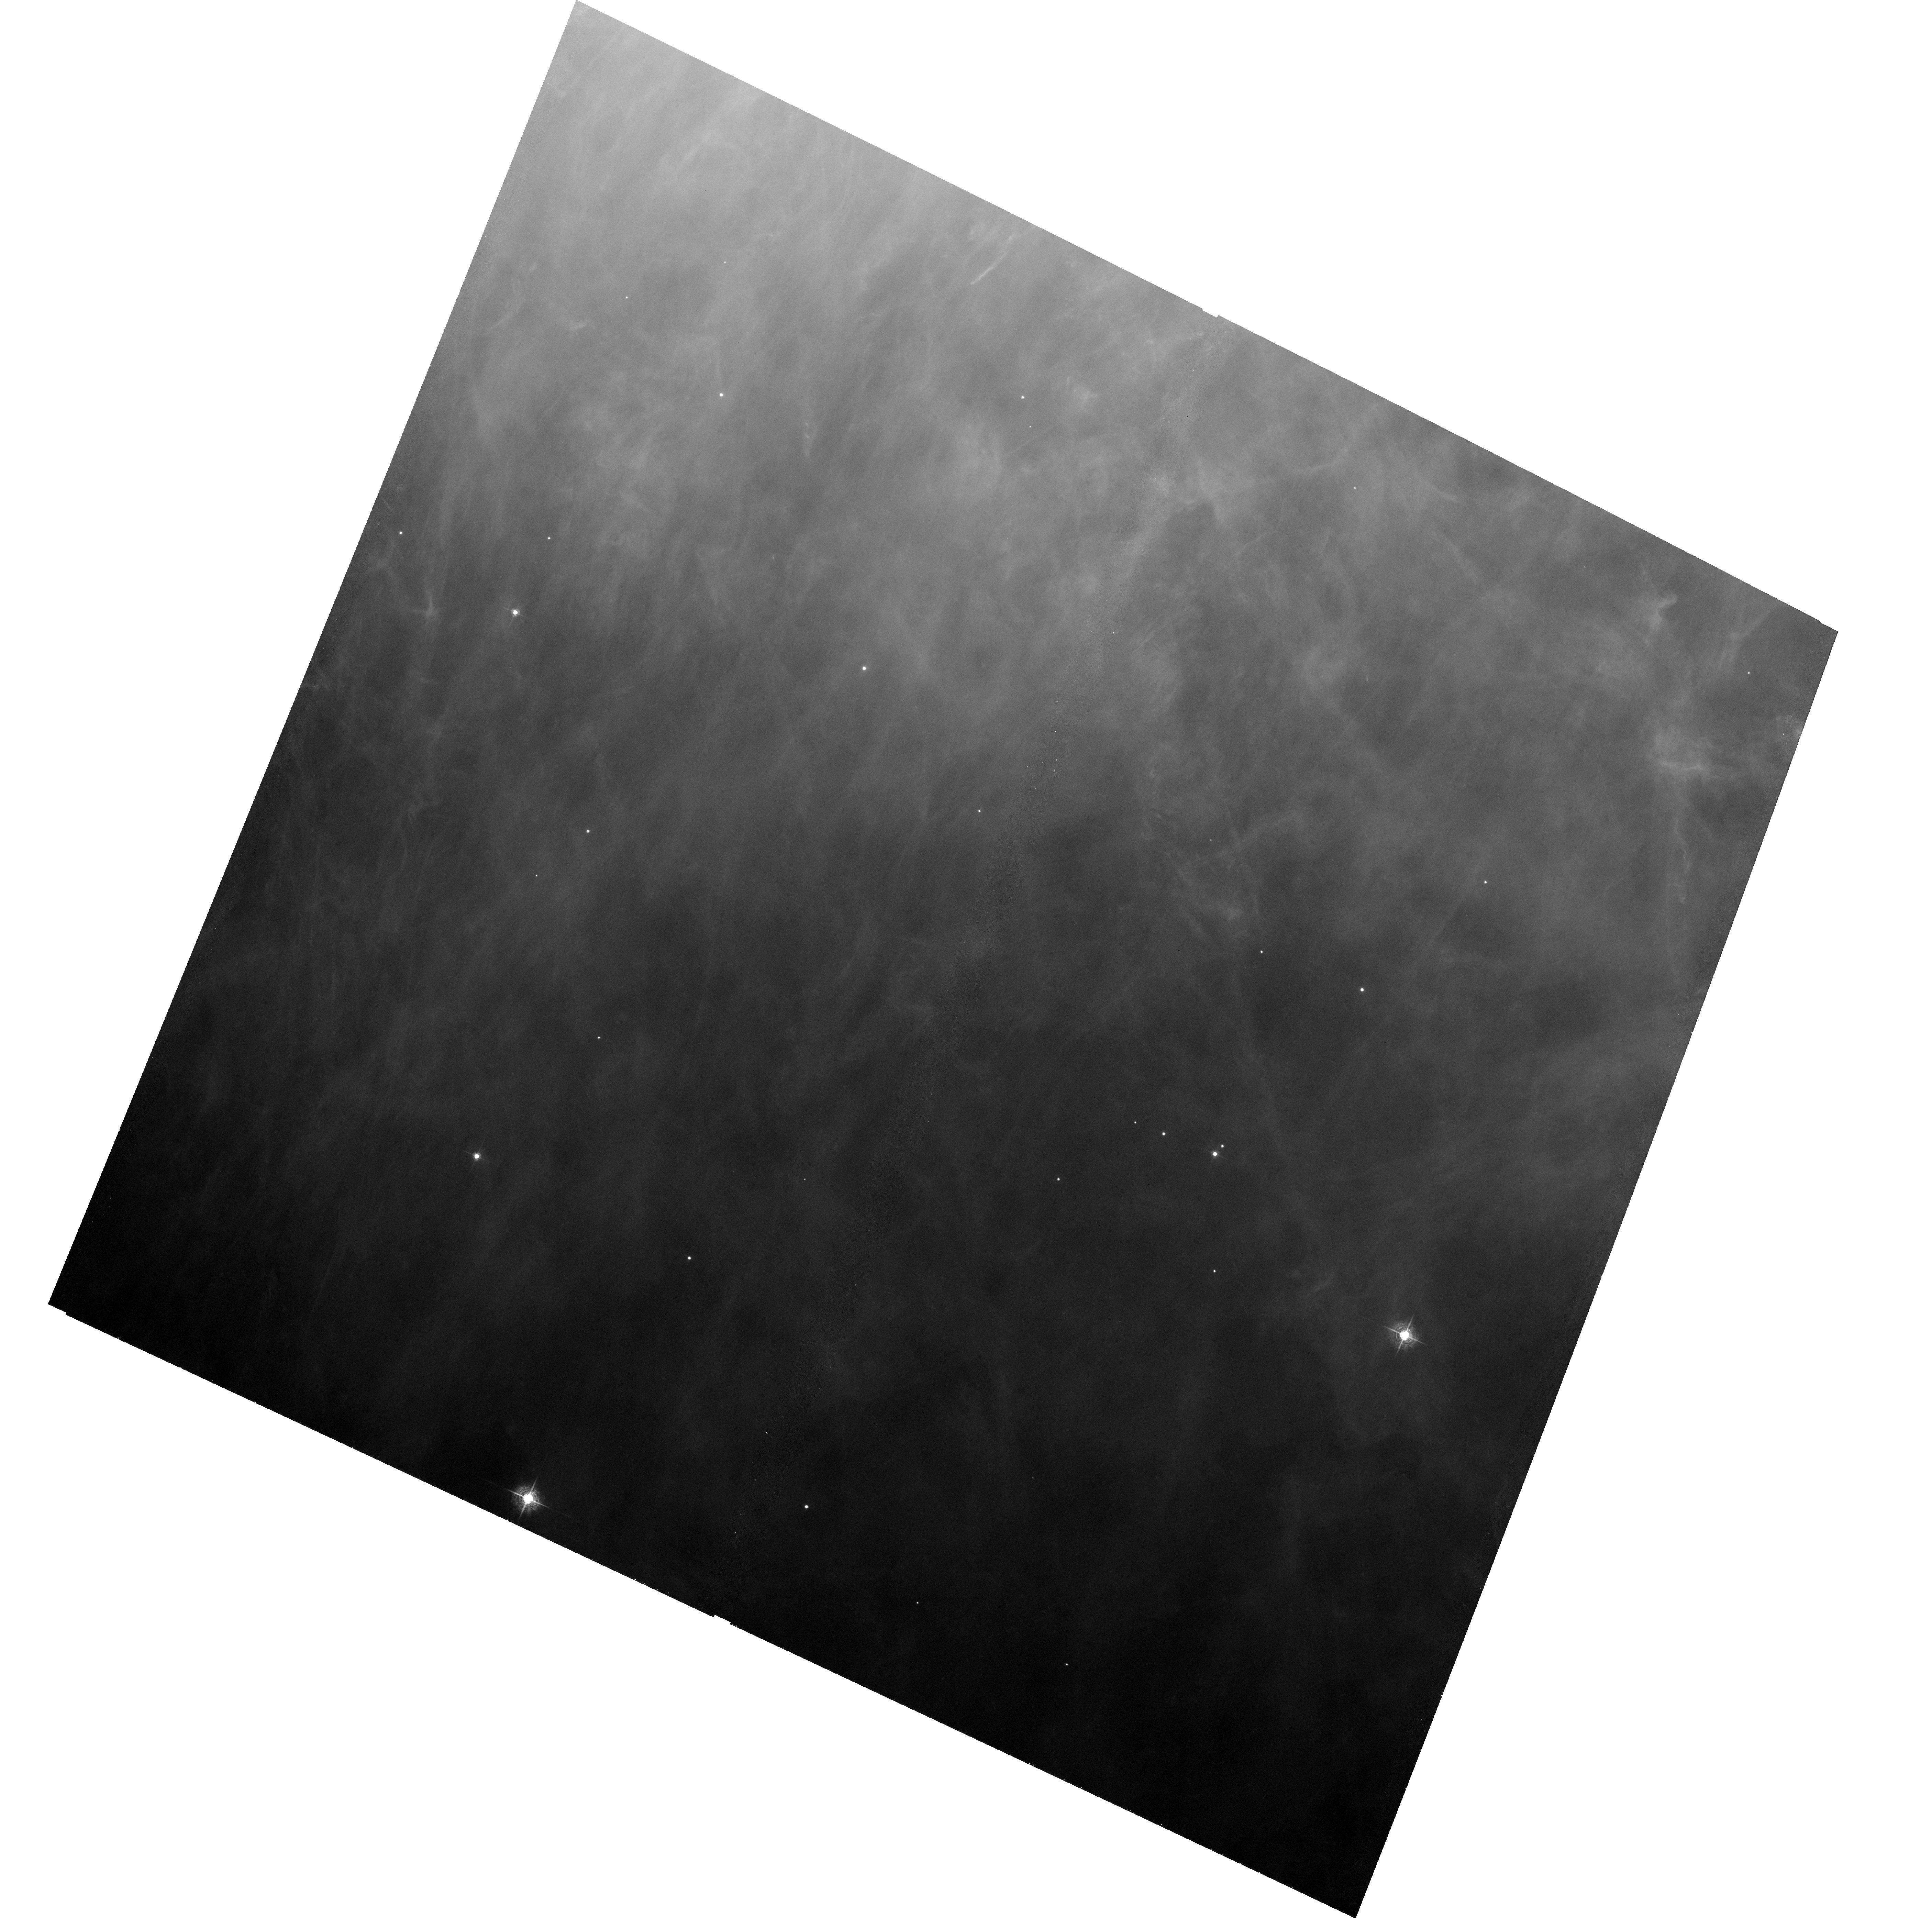
Target: ORION-HH502. Instrument: ACS/WFC. Filter: F502N. Exposure: 33 min. Observation ID: hst_9460_01_acs_wfc_f502n_j8dw01

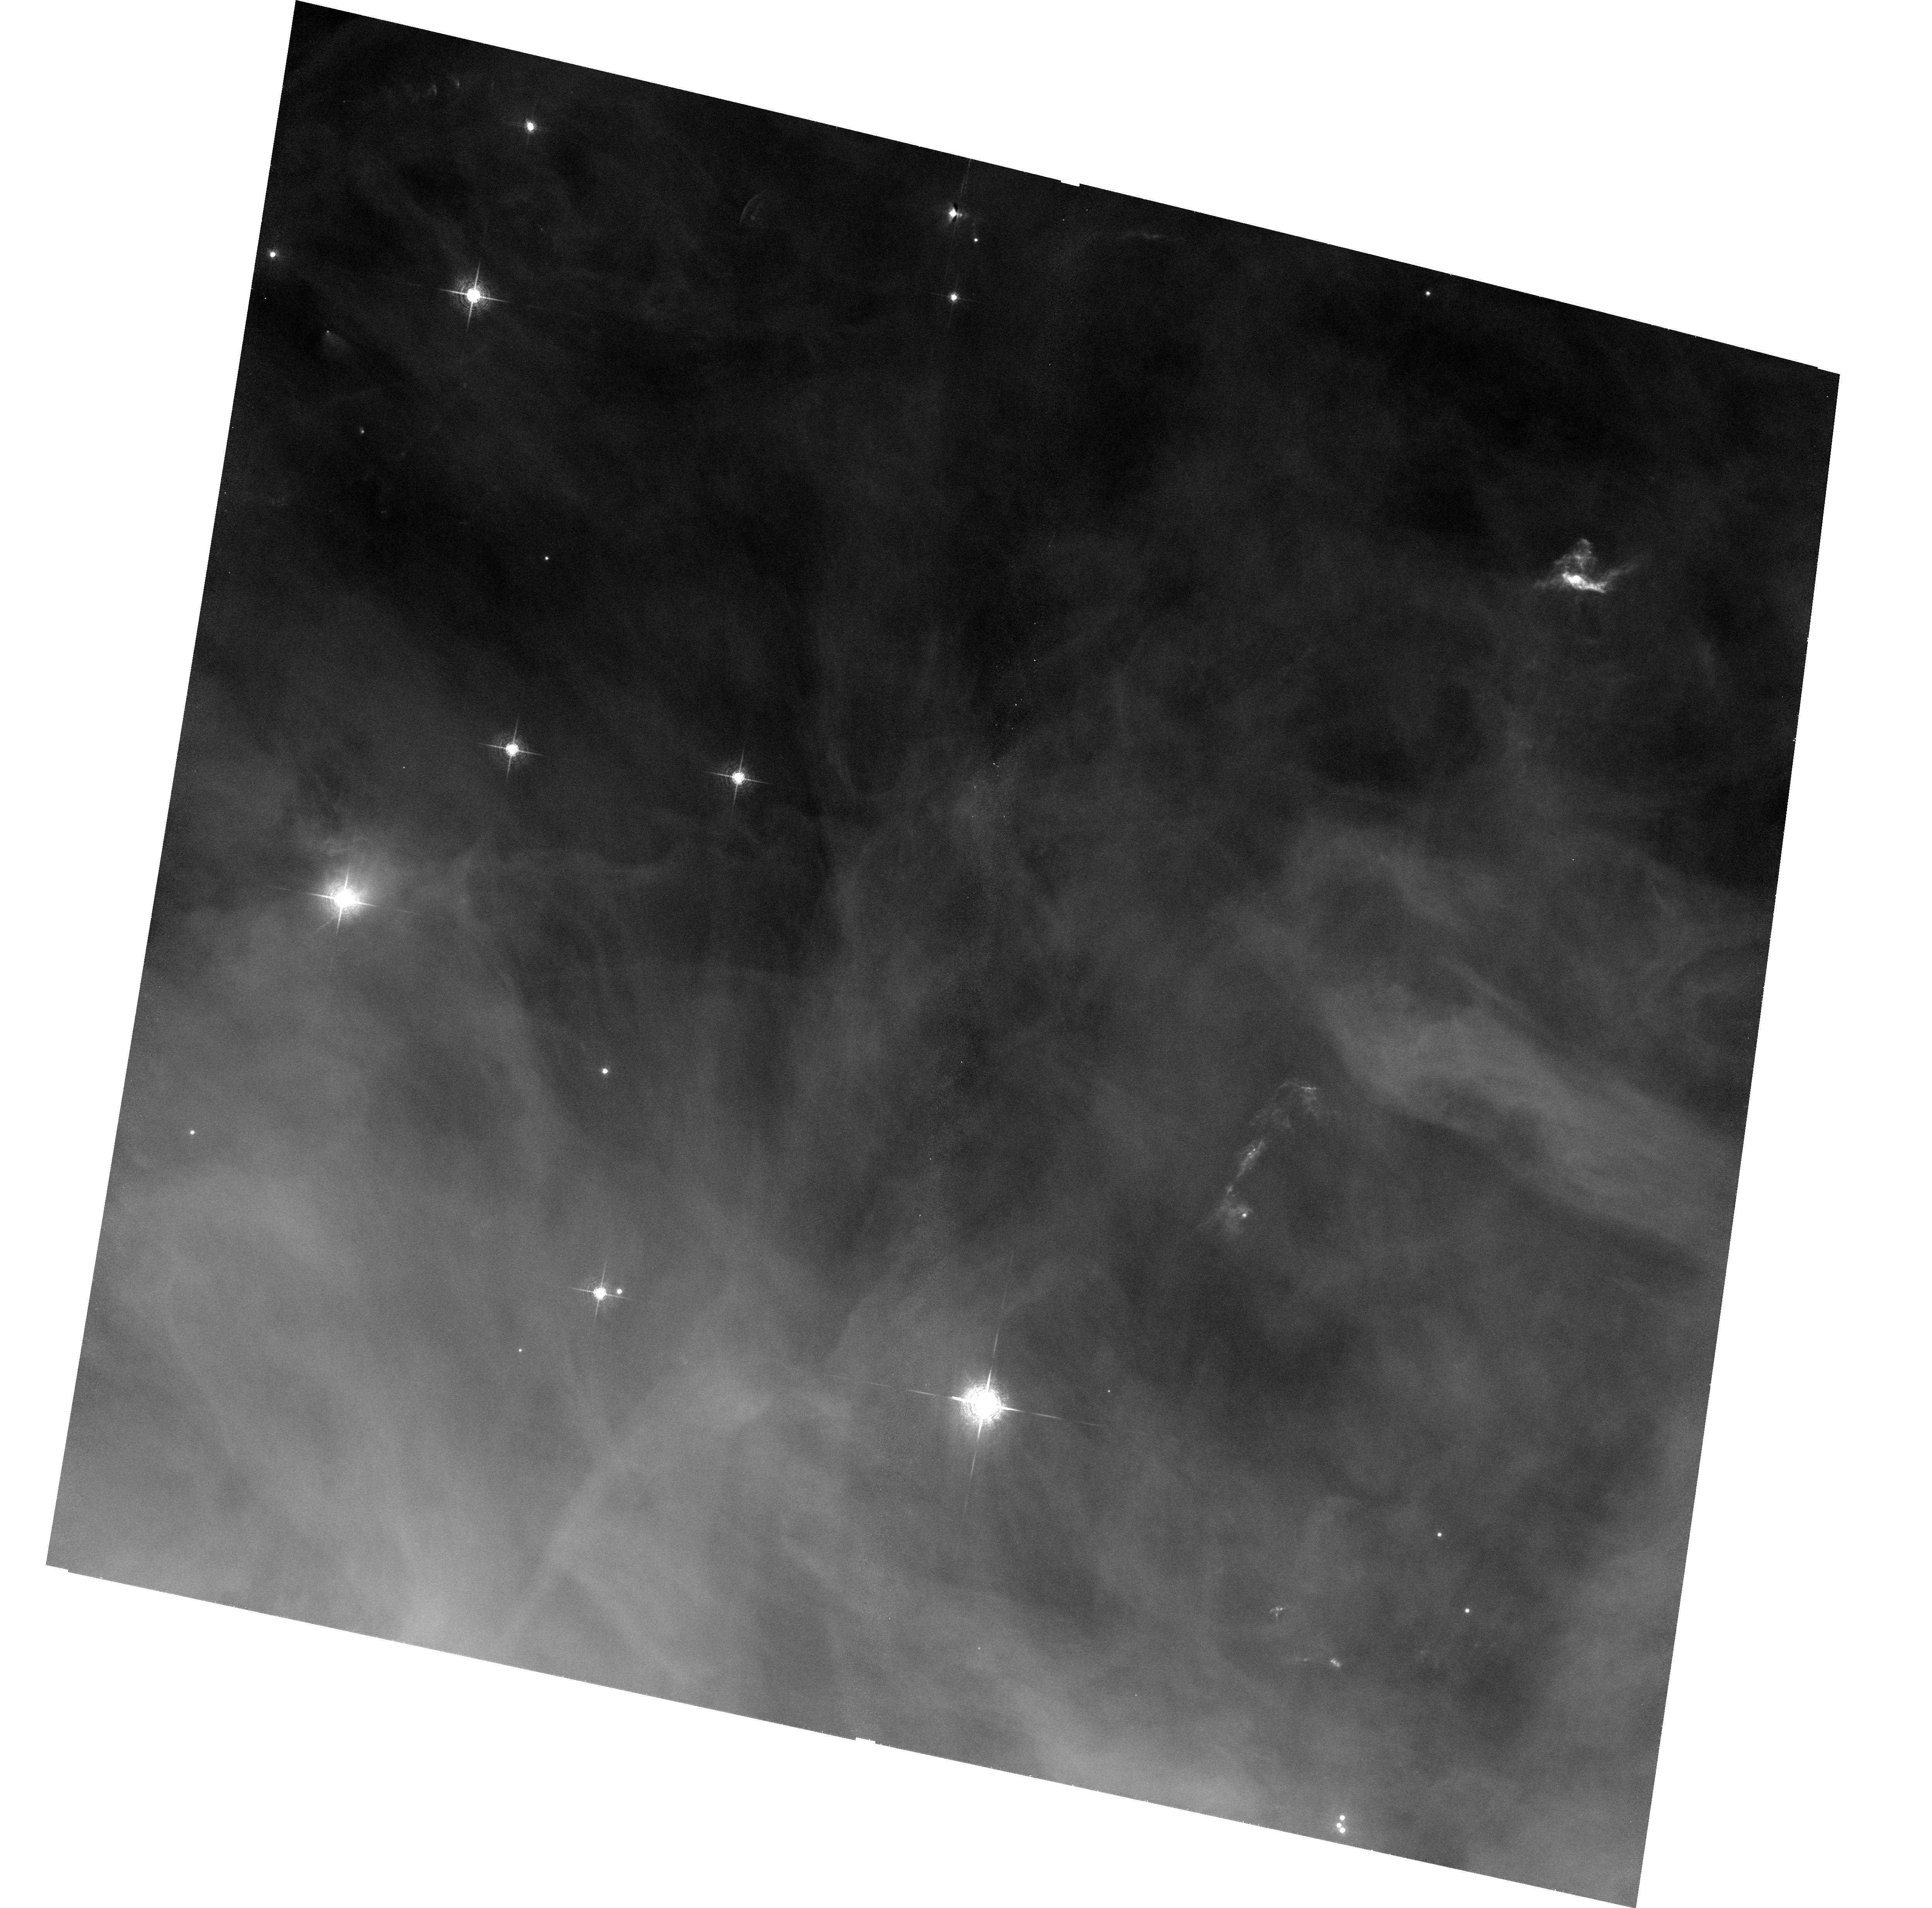
Target: ORION-M42N. Instrument: ACS/WFC. Filter: F658N. Exposure: 33 min. Observation ID: hst_9460_04_acs_wfc_f658n_j8dw04

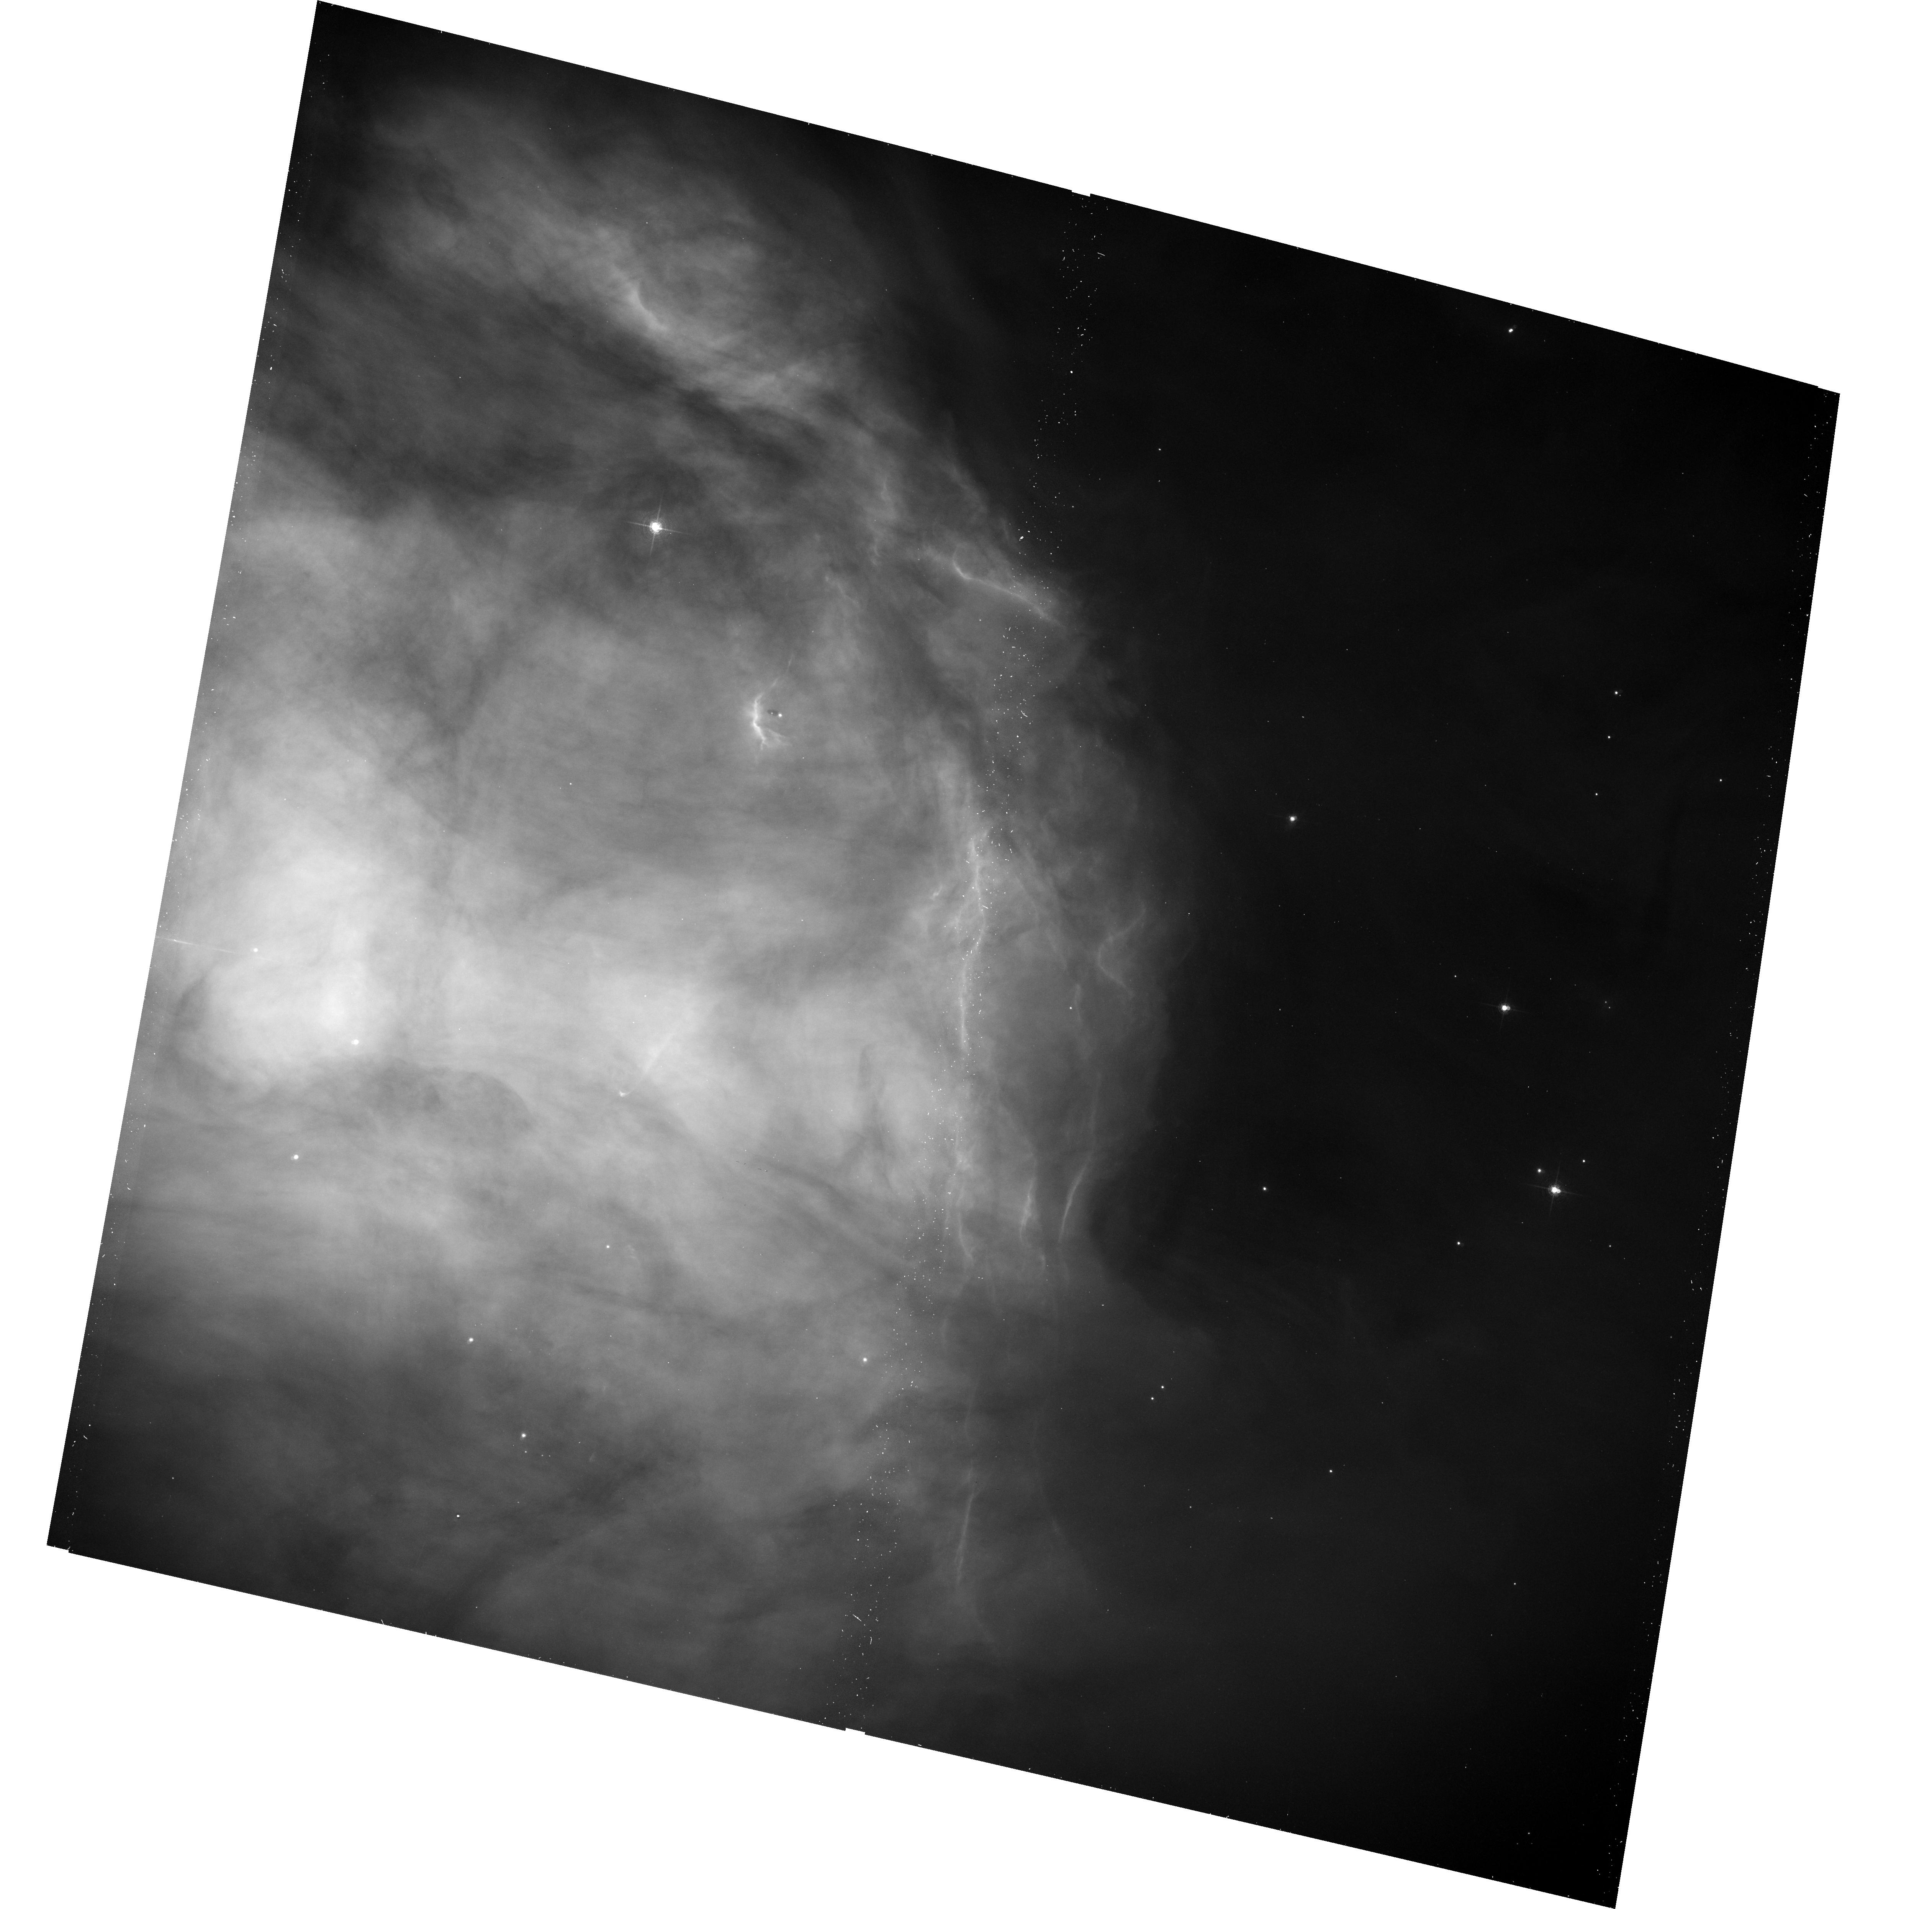
Target: ORION-M43. Instrument: ACS/WFC. Filter: F660N. Exposure: 17 min. Observation ID: hst_9460_03_acs_wfc_f660n_j8dw03

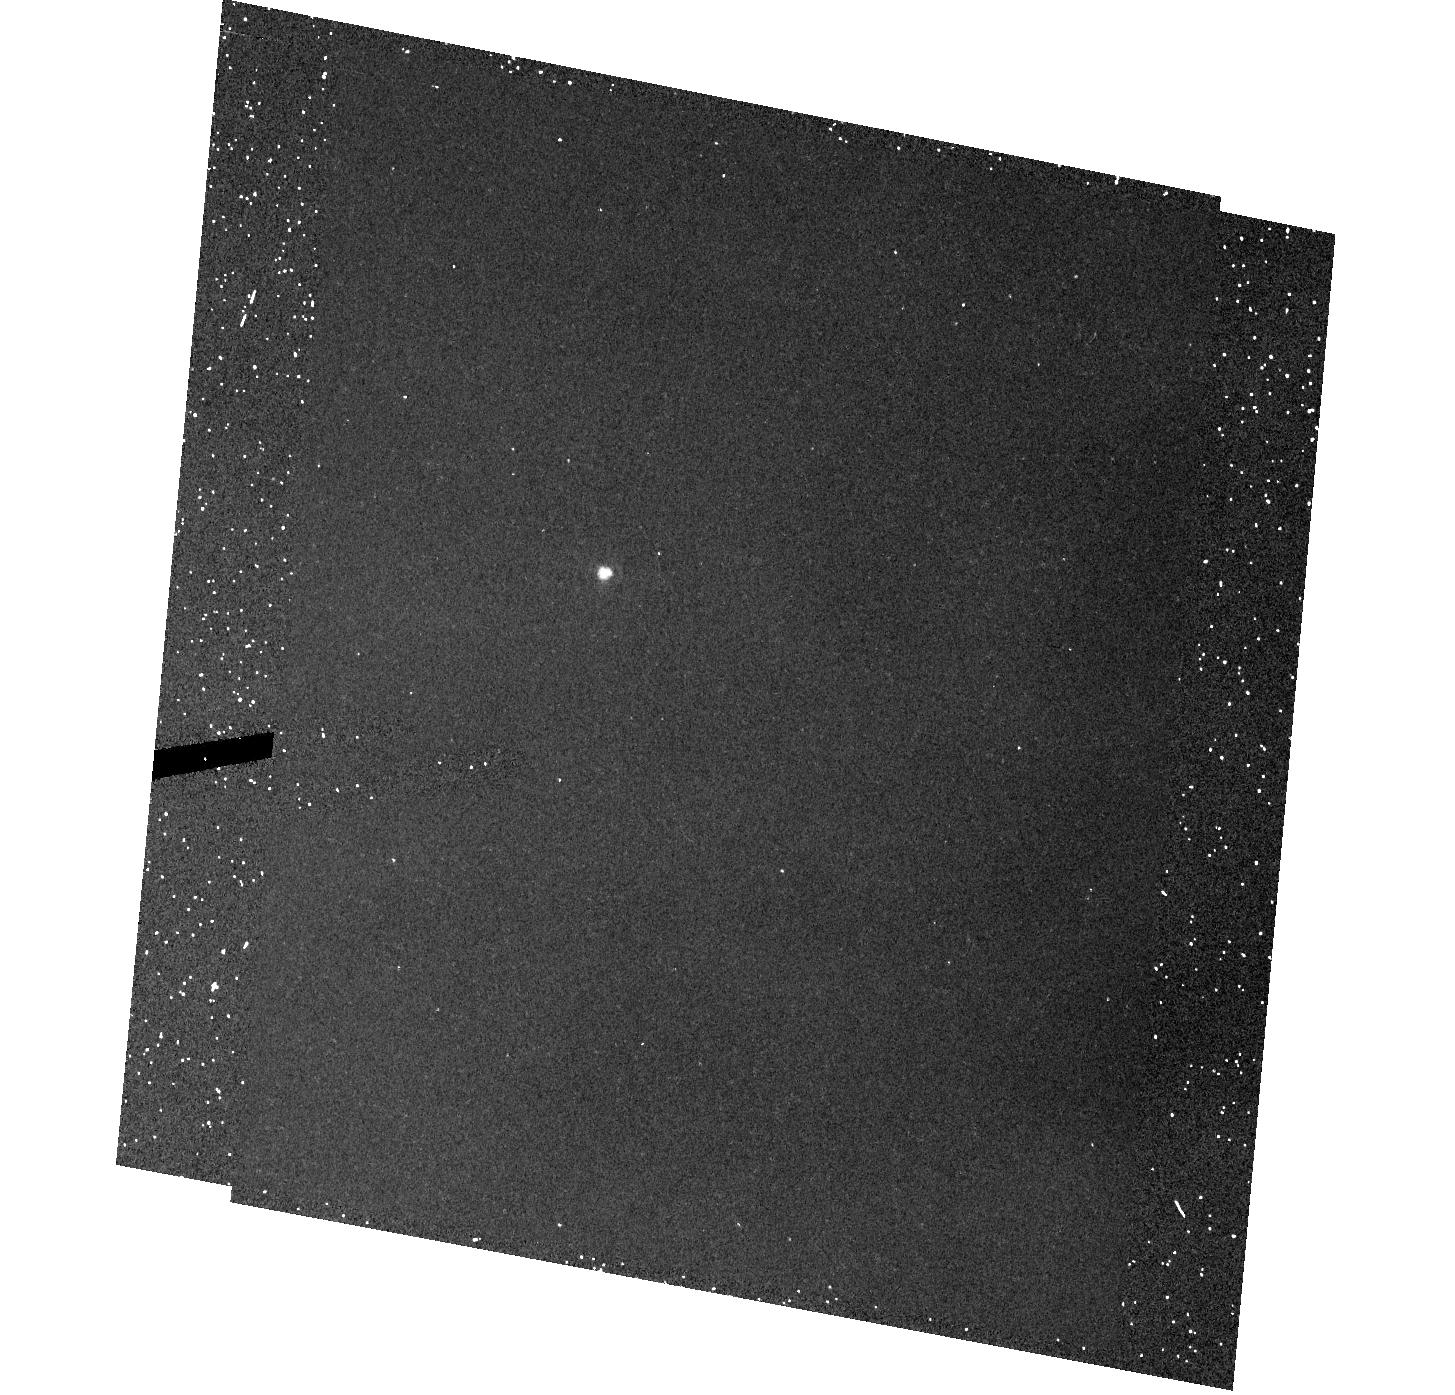
Target: field at RA 83.663°, Dec -5.387°. Instrument: ACS/HRC. Filter: F330W. Exposure: 13 min. Observation ID: hst_9460_02_acs_hrc_f330w_j8dw02

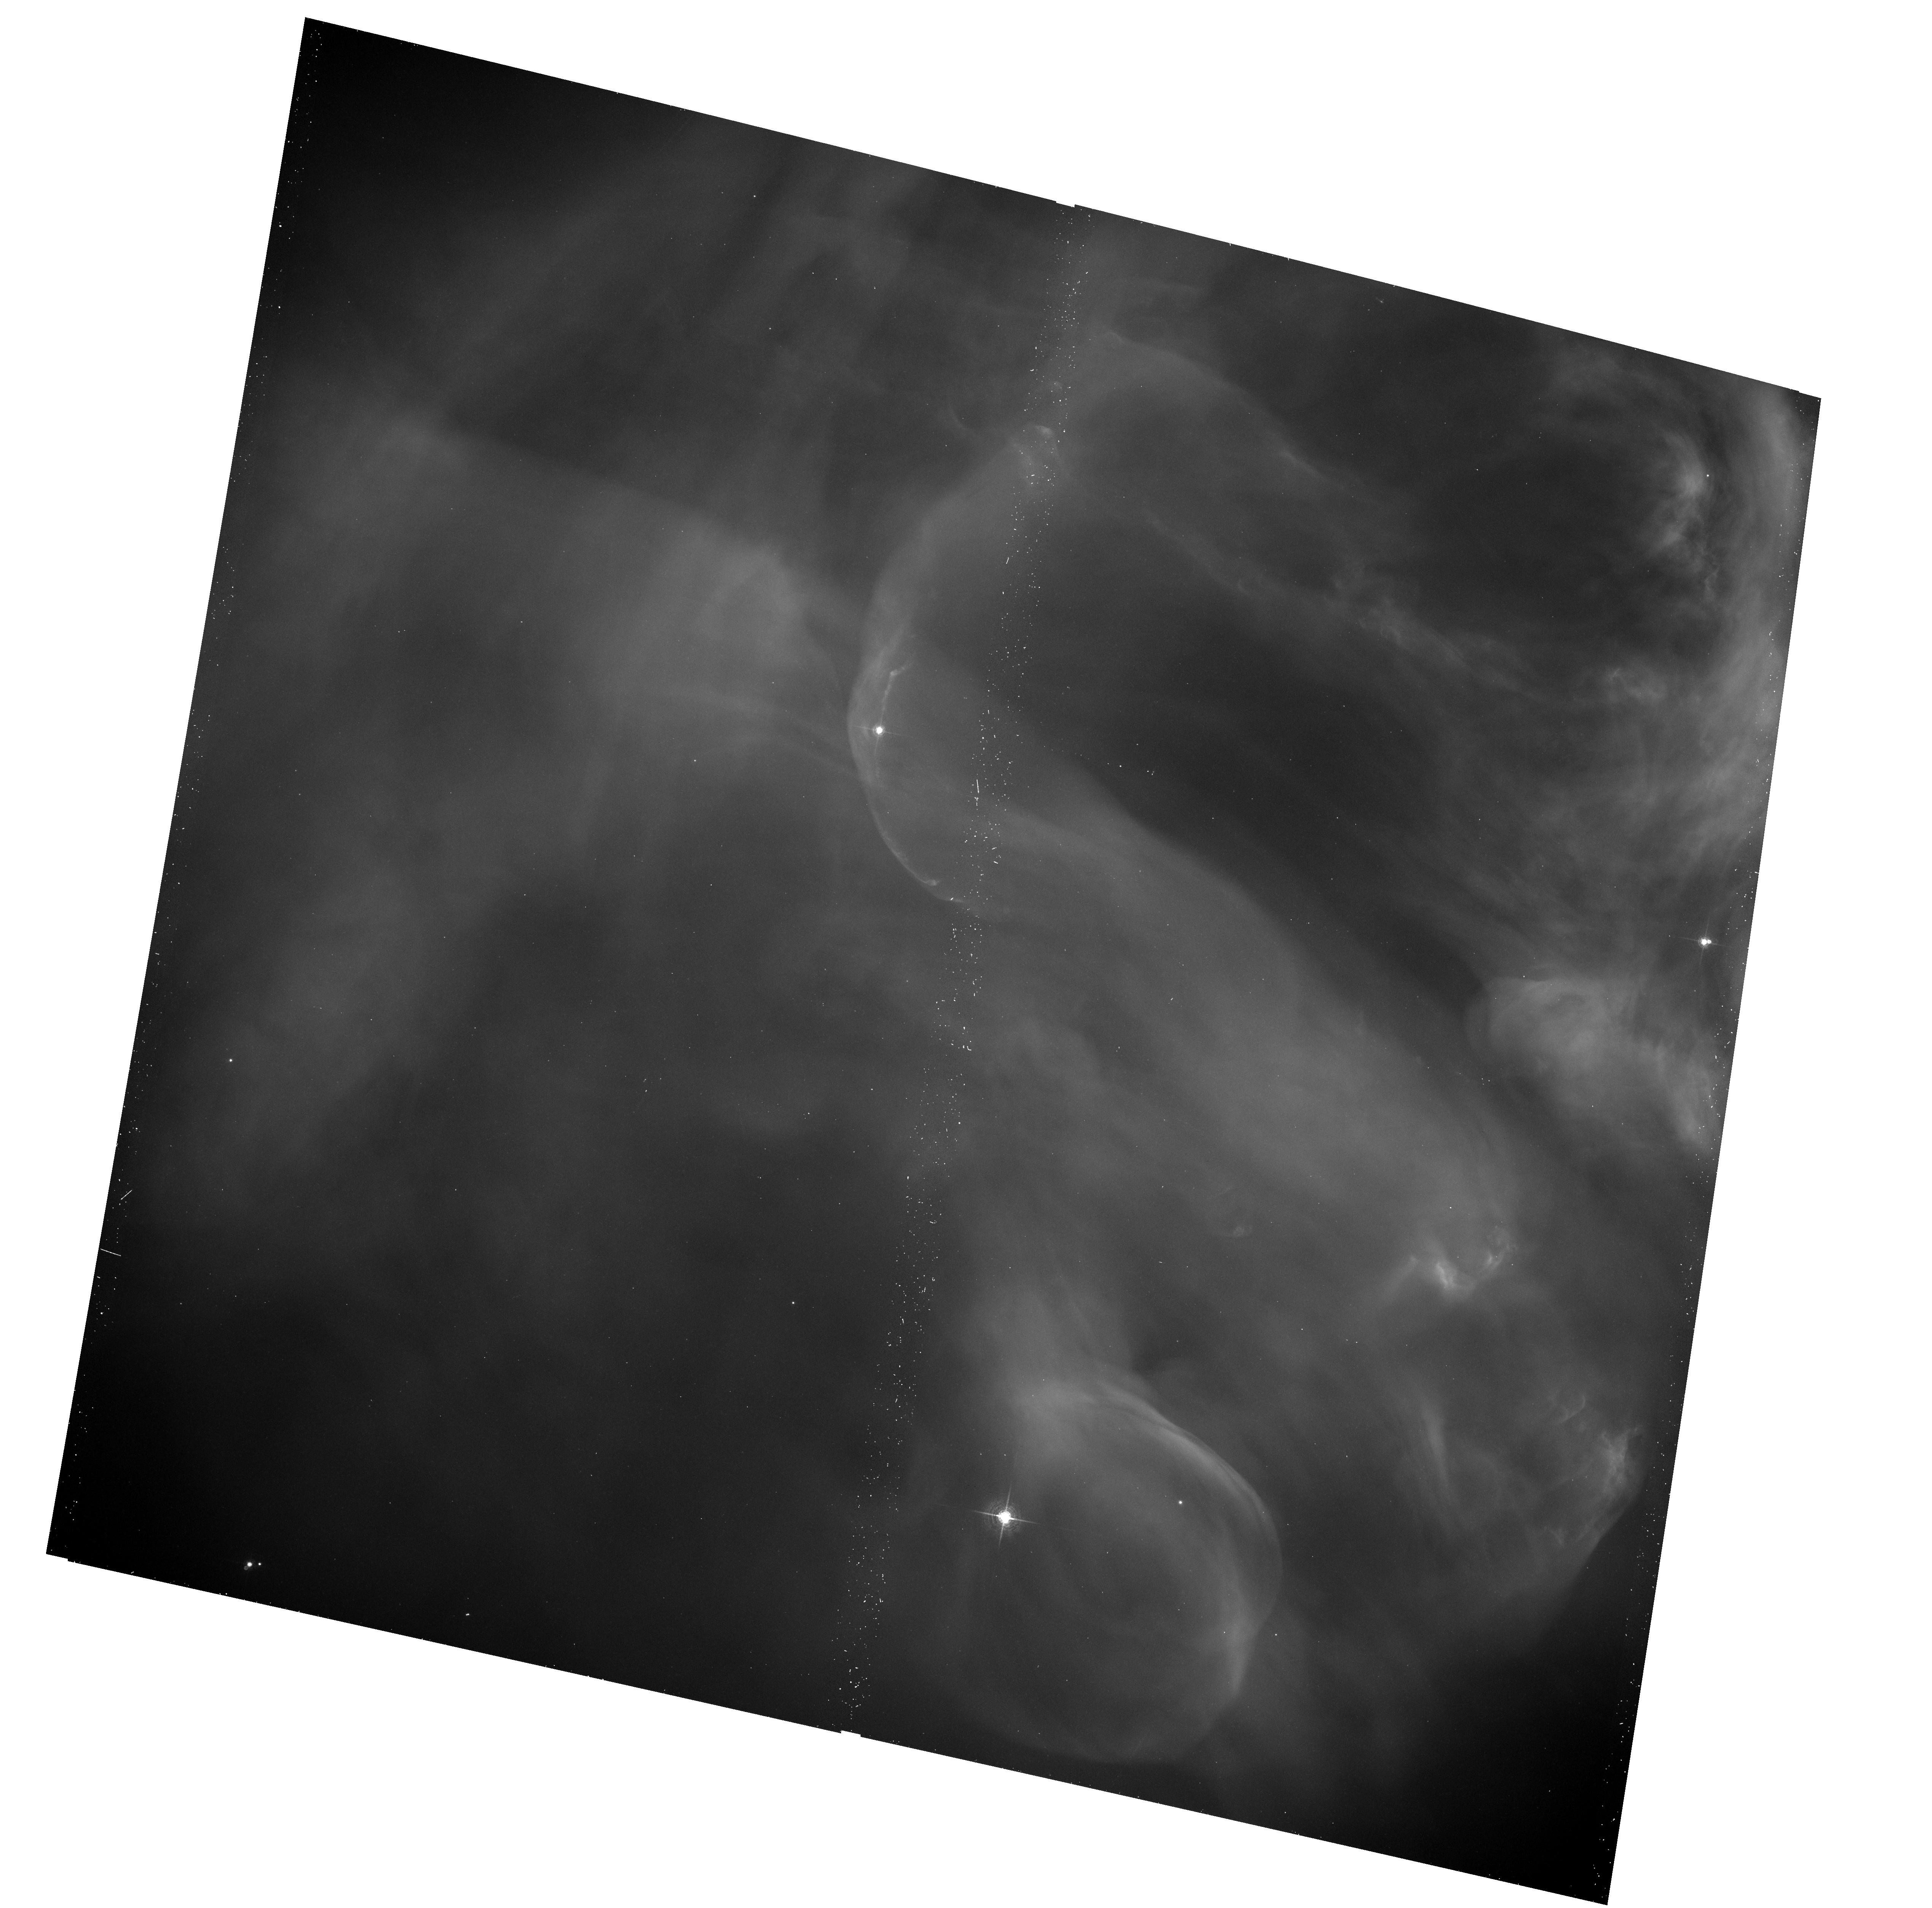
Target: ORION-HH505. Instrument: ACS/WFC. Filter: F660N. Exposure: 17 min. Observation ID: hst_9460_02_acs_wfc_f660n_j8dw02

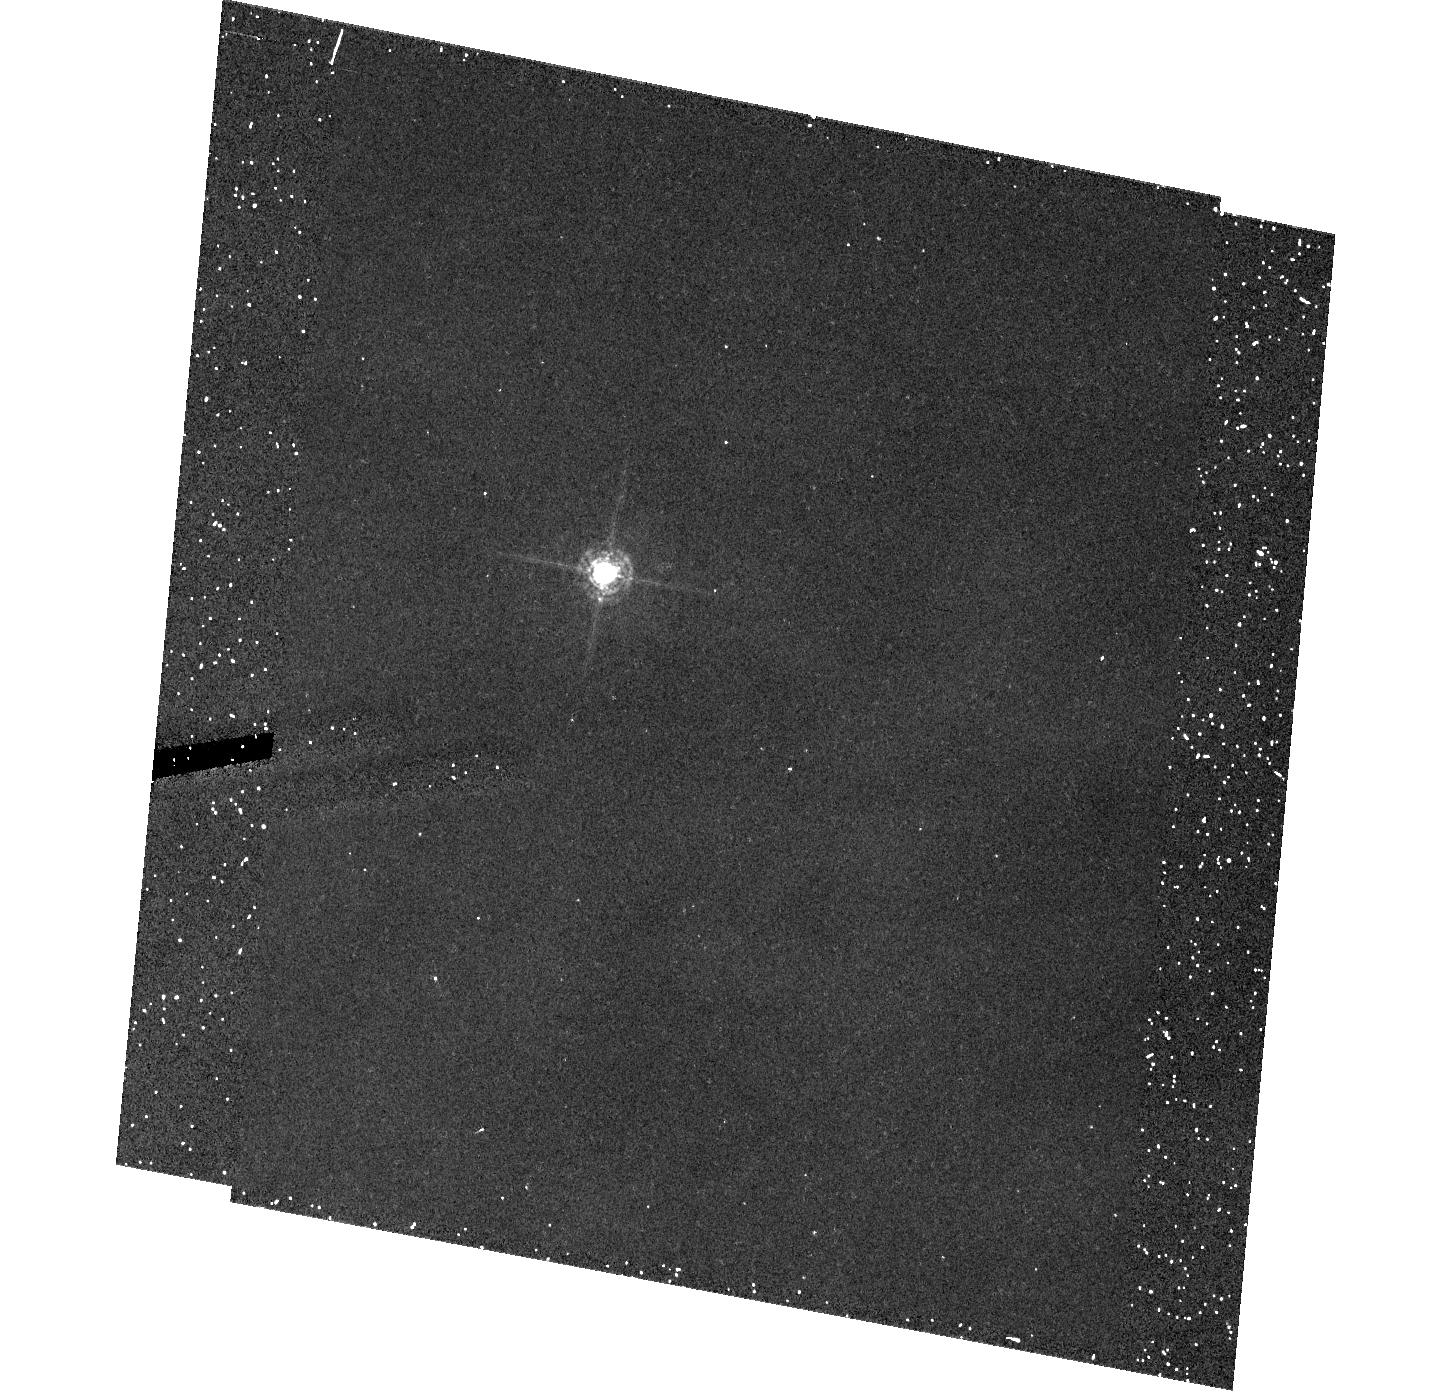
Target: field at RA 83.663°, Dec -5.387°. Instrument: ACS/HRC. Filter: F550M. Exposure: 13 min. Observation ID: hst_9460_02_acs_hrc_f550m_j8dw02

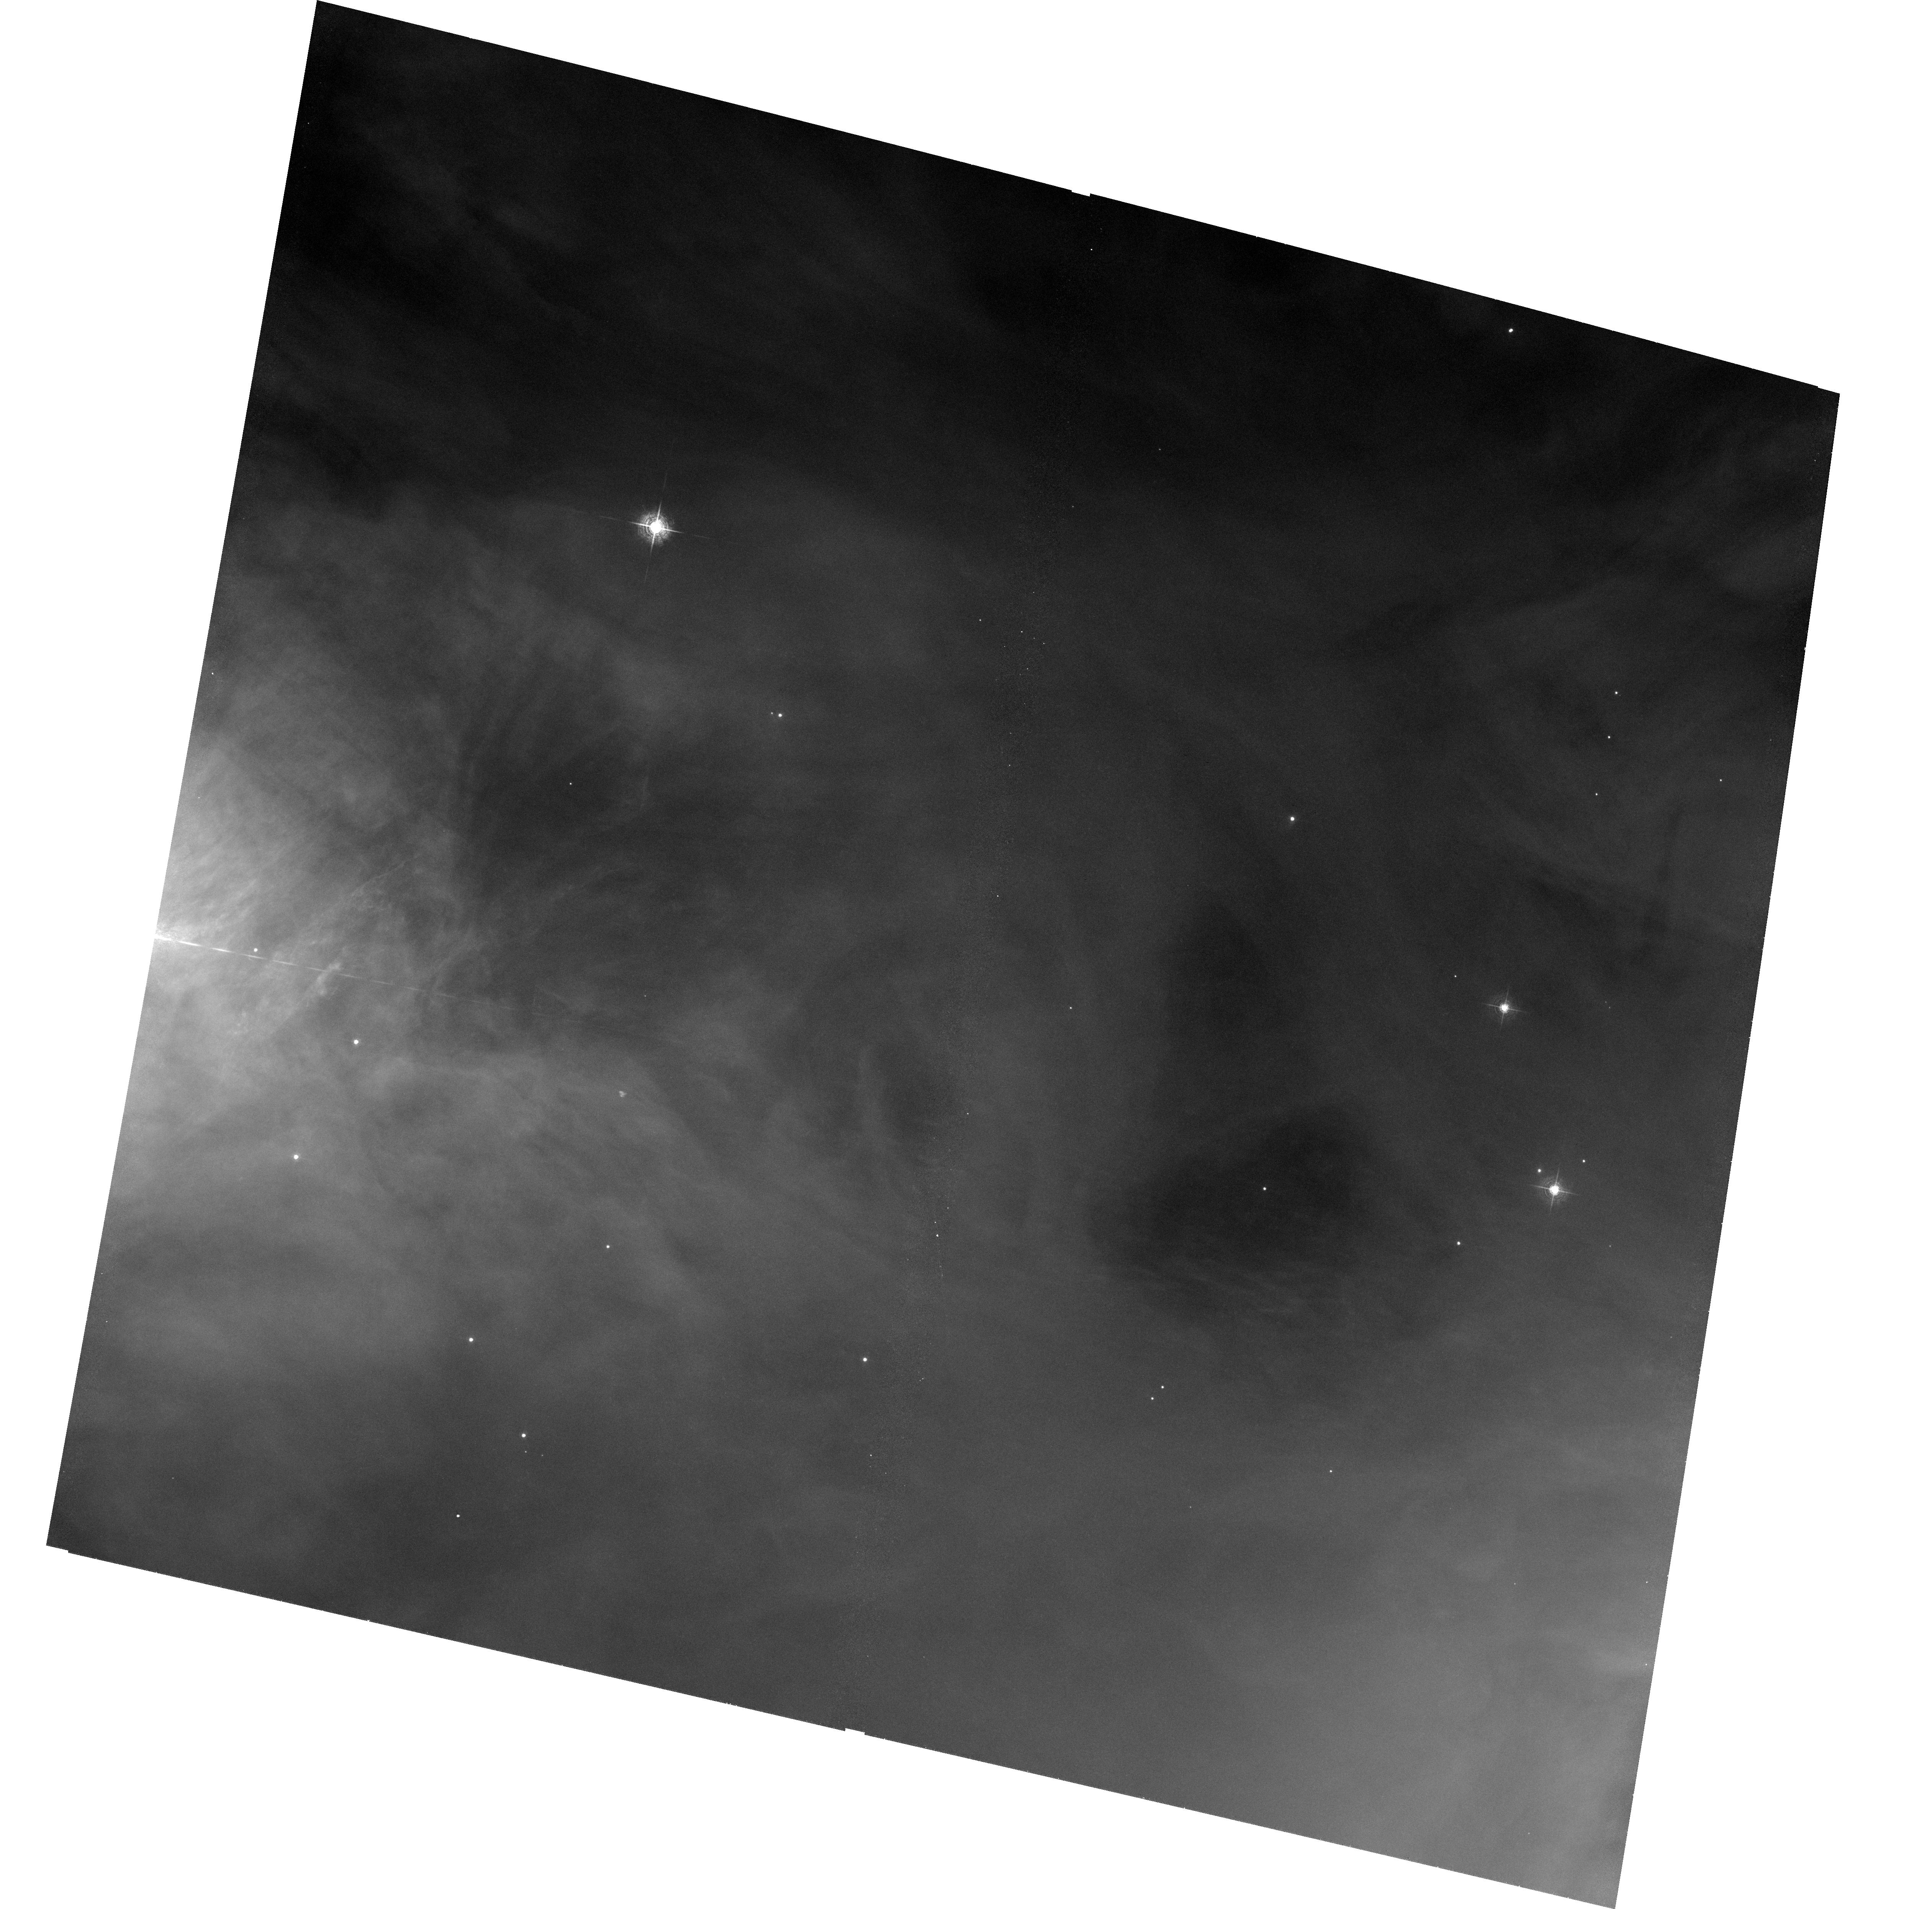
Target: ORION-M43. Instrument: ACS/WFC. Filter: F502N. Exposure: 33 min. Observation ID: hst_9460_03_acs_wfc_f502n_j8dw03

Irradiated Jets and Proto-Planetary Disks in the Outer Orion Nebula (PI: Bally, John)

We propose to acquire high resolution ACS H-alpha , [N II] , and [O III] images in four outlying portions of the Orion Nebula that will sample the type of environment in which most members of the Trapezium cluster stars are located. We seek to understand the properties of outflows and protoplanetary disks `proplyds' located more than 4'\ (0.5 pc) from the core of the Orion Nebula as a function of the radiation field intensity. Two of our target fields contain recently identified externally irradiated jets that suffer large C-shaped bends. The Orion jets are ionized by external UV radiation. Thus, the structures of the target flows can be directly determined from images without recourse to non-linear shock models. High resolution images of their shocks will be used to distinguish between several possible models of jet deflection and to directly compare with 3D numerical models of jets in side- winds. Two other fields contain large proplyd candidates and large numbers of young stars formed from the Orion molecular ridge. These young stars are in less irradiated environments than the well studied proplyds in the nebular core. We will search for new proplyds surrounding these stars to see if the lower radiation field implies a better chance of disk survival. These observations will serve to constrain the properties of protoplanetary disks in lower radiation environments than those in the nebular core.